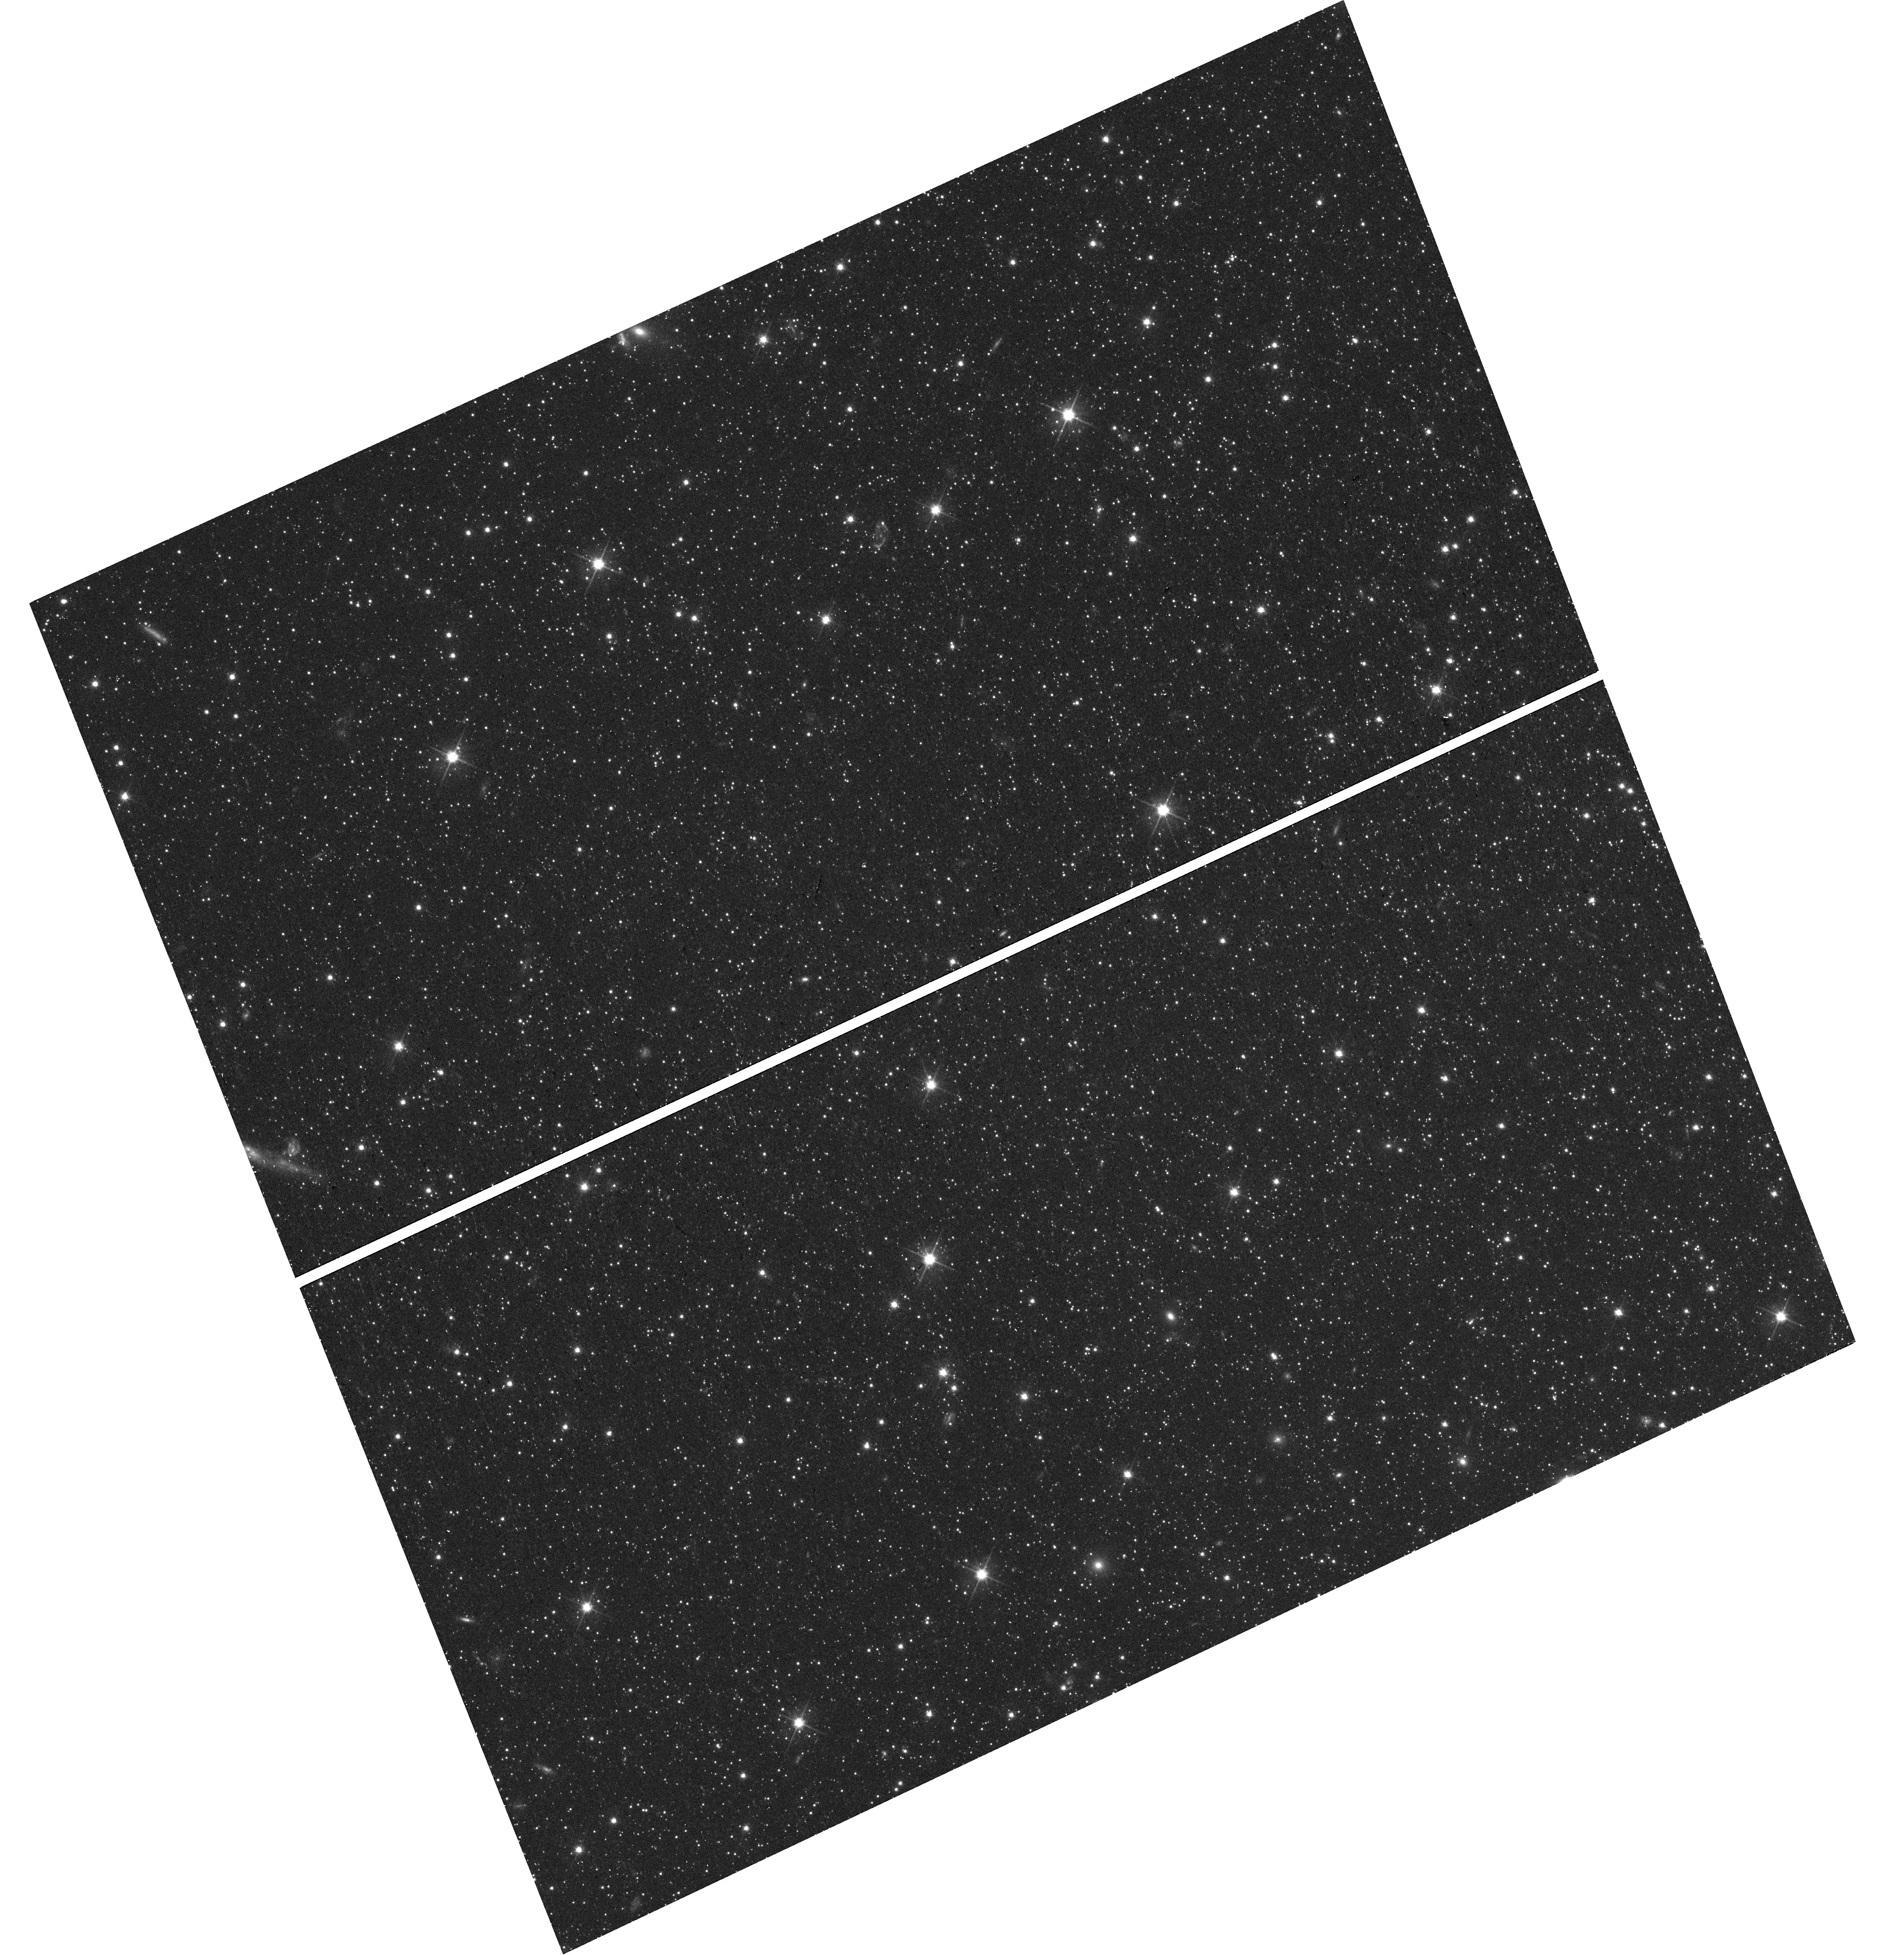
Target: field at RA 15.102°, Dec -33.725°. Instrument: WFC3/UVIS. Filter: F606W. Exposure: 16 min. Observation ID: hst_16737_72_wfc3_uvis_f606w_iemt72

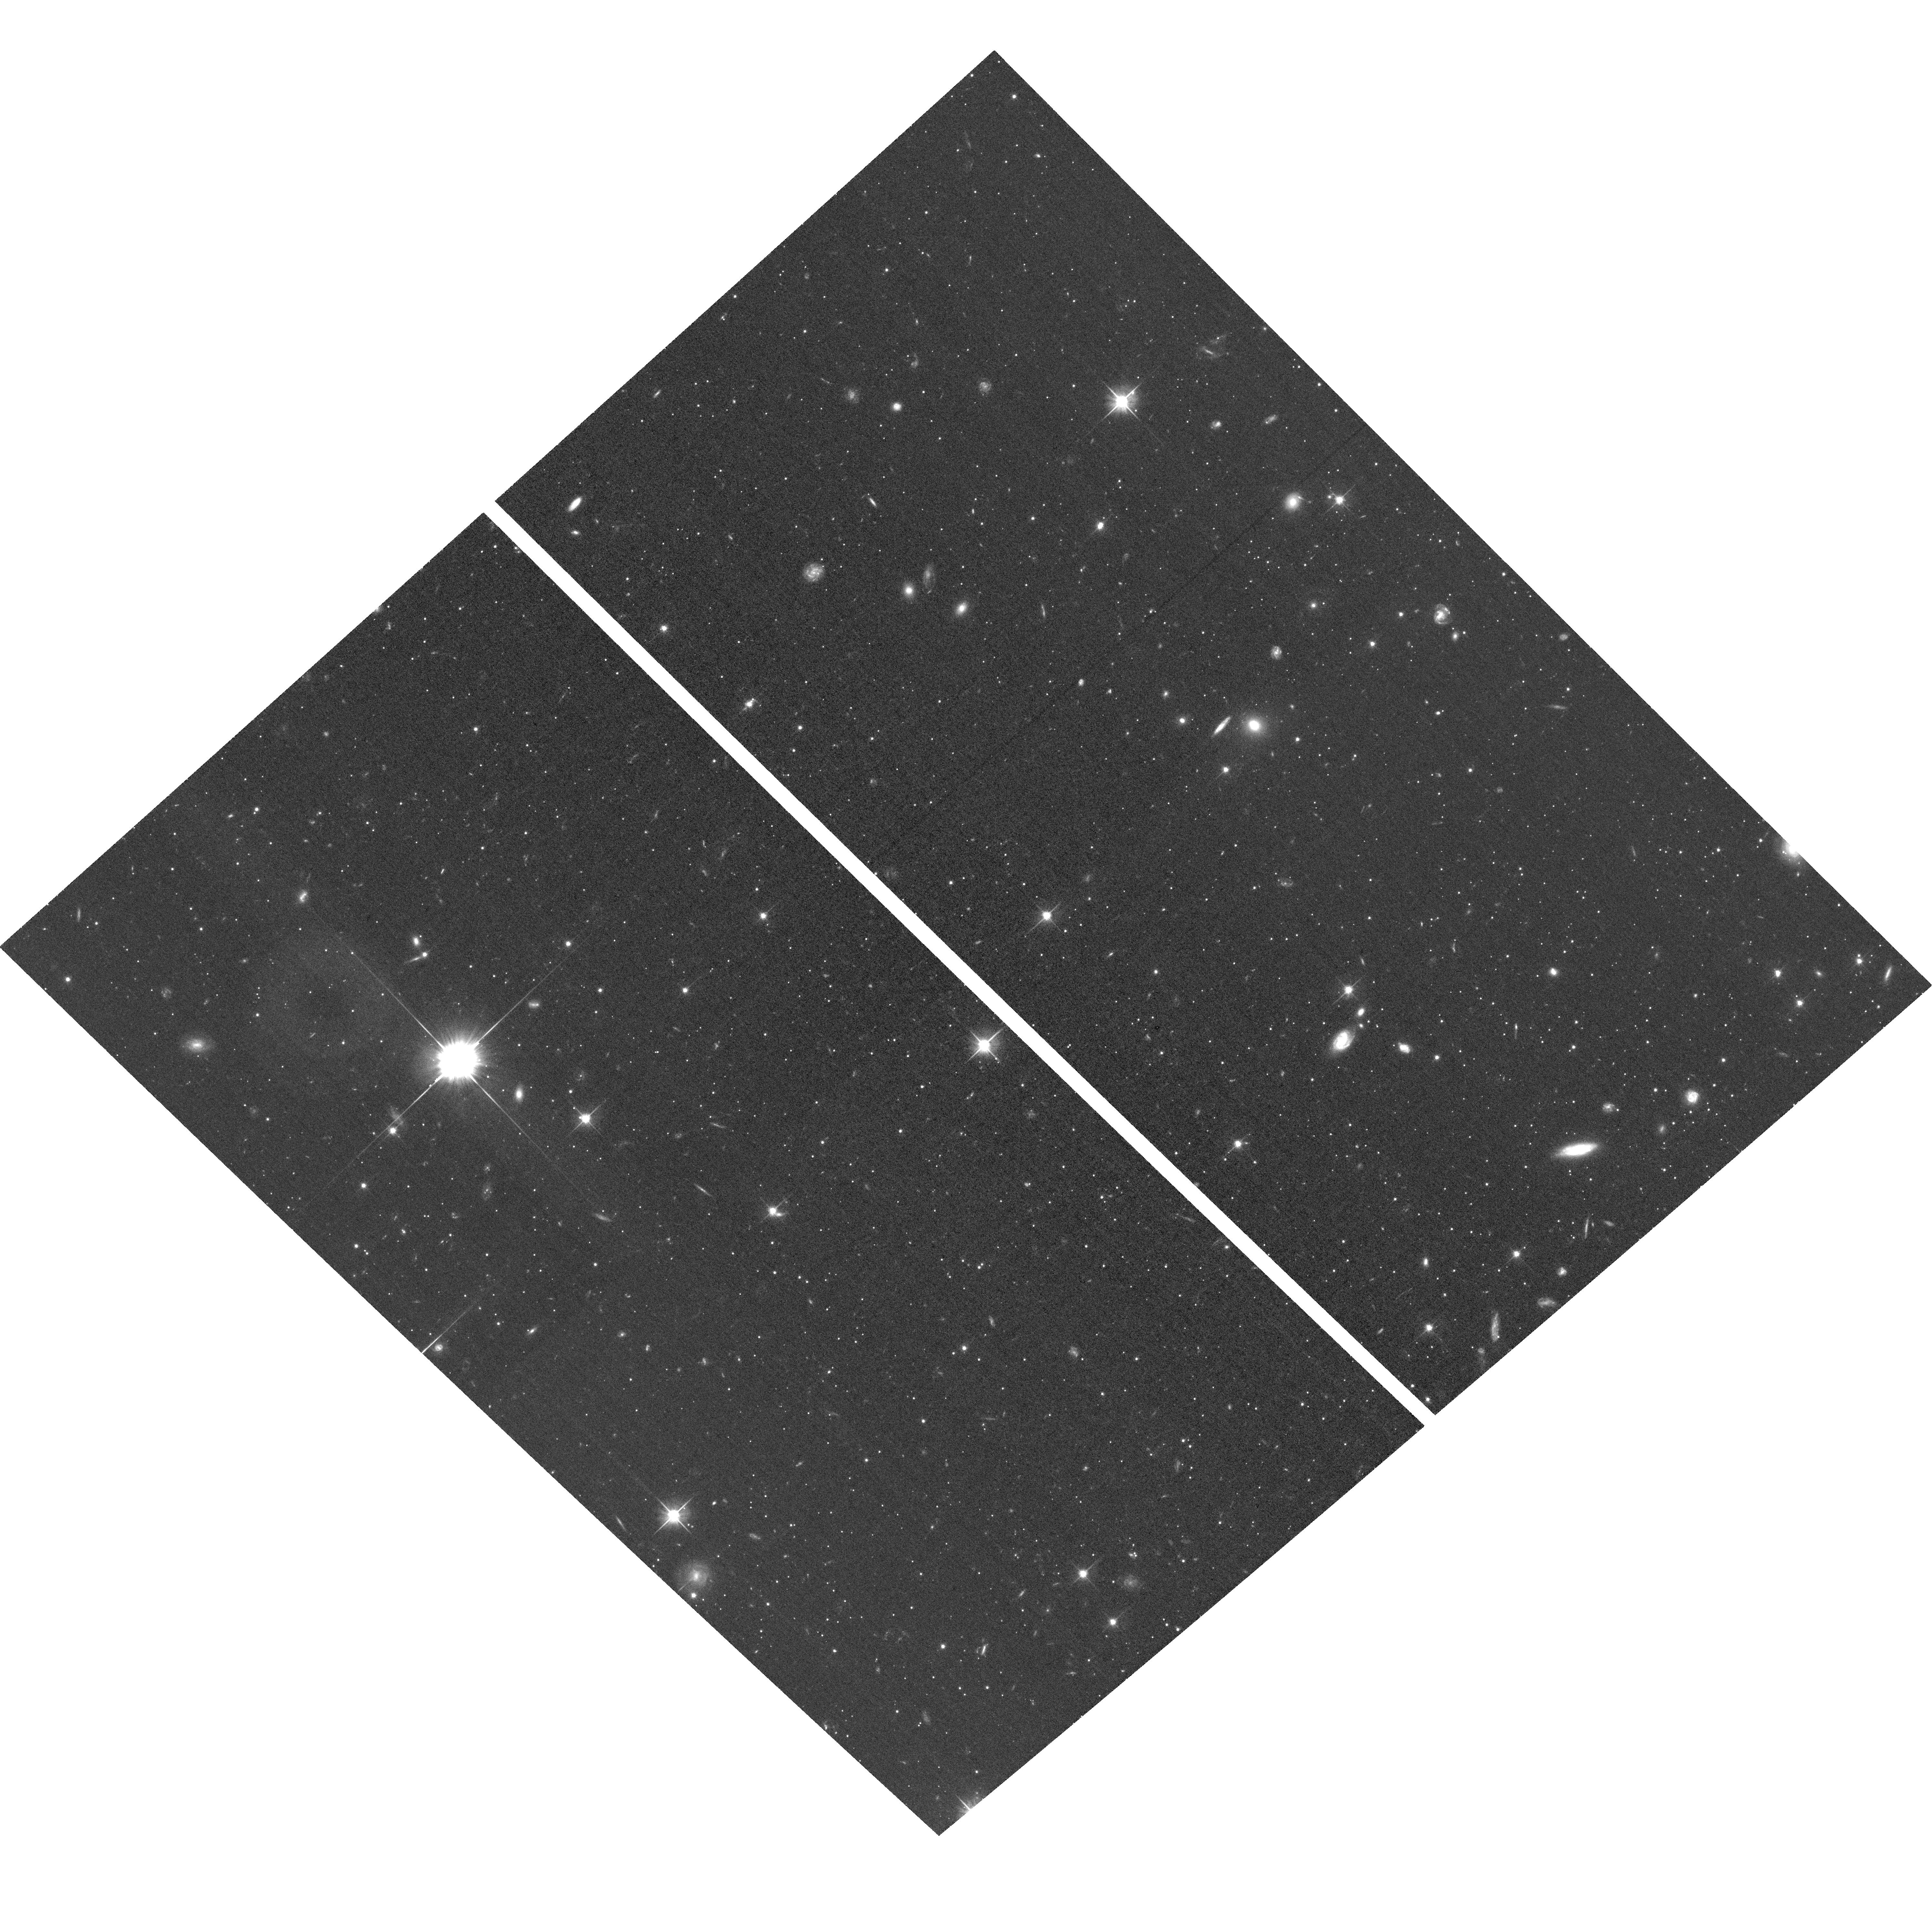
Target: DRACO-F2-90DEG. Instrument: ACS/WFC. Filter: F606W. Exposure: 36 min. Observation ID: hst_16737_54_acs_wfc_f606w_jemt54

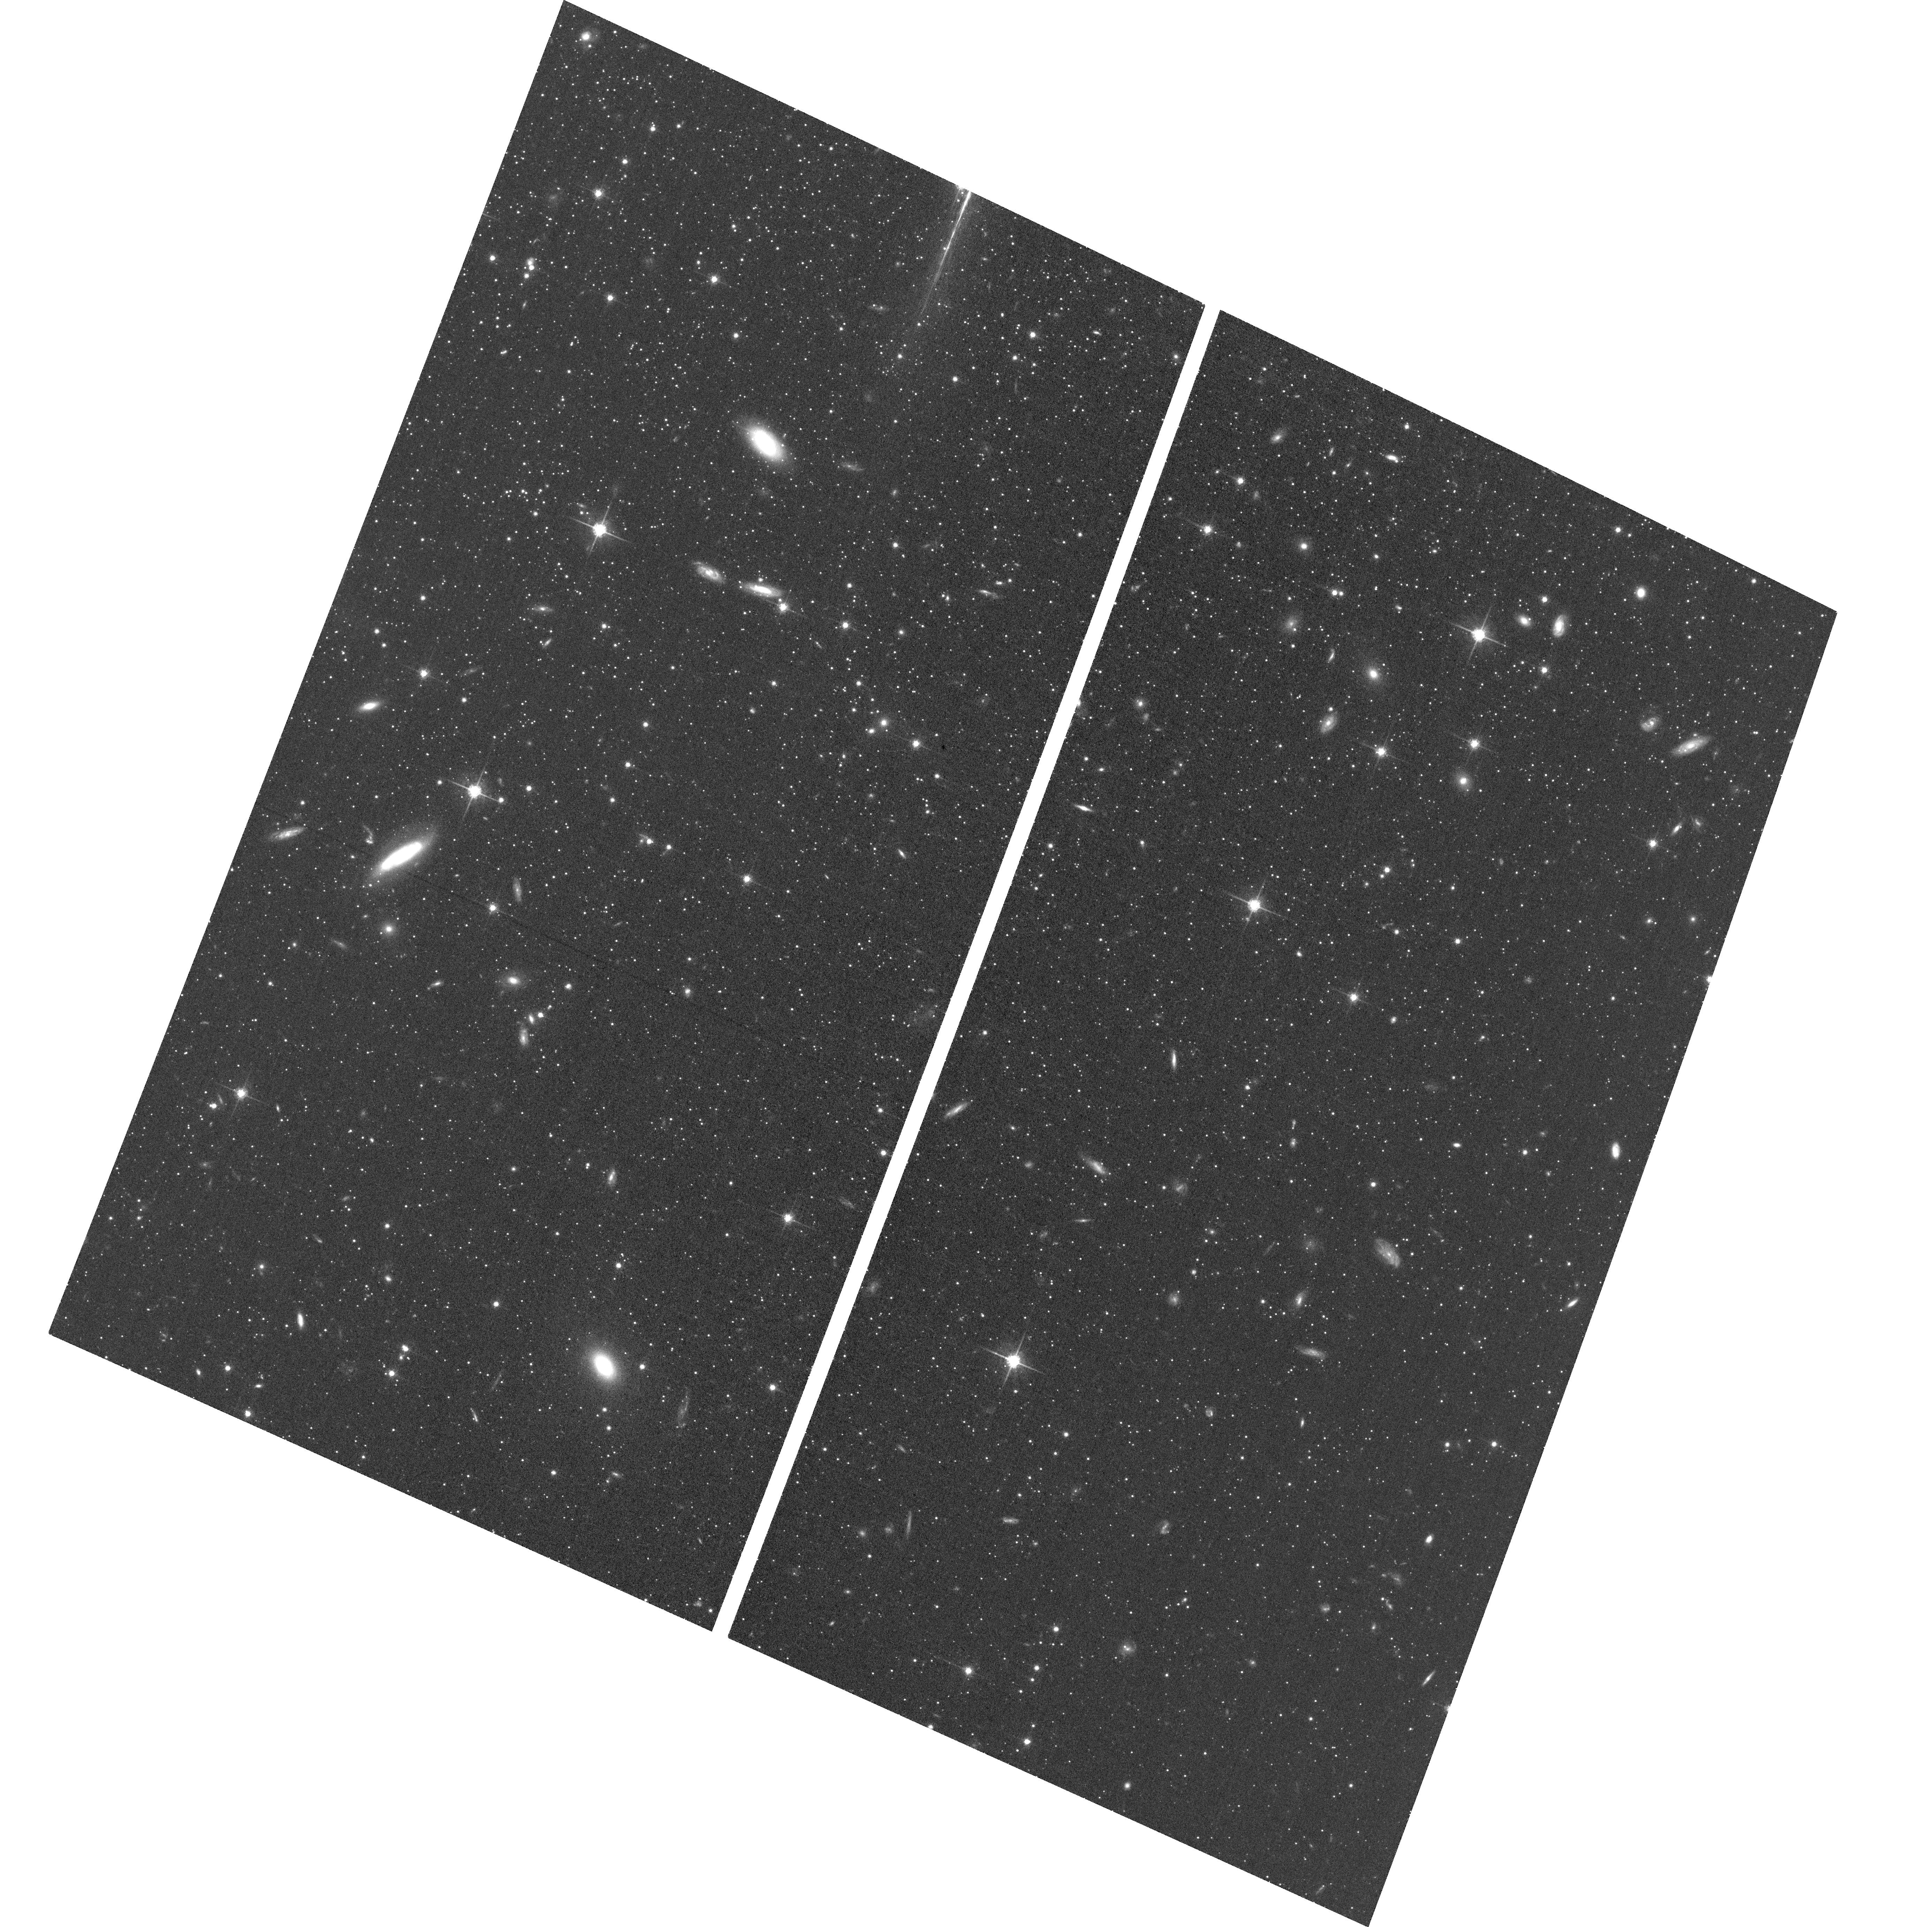
Target: SCULPTOR-F2-90DEG. Instrument: ACS/WFC. Filter: F775W. Exposure: 35 min. Observation ID: hst_16737_10_acs_wfc_f775w_jemt10

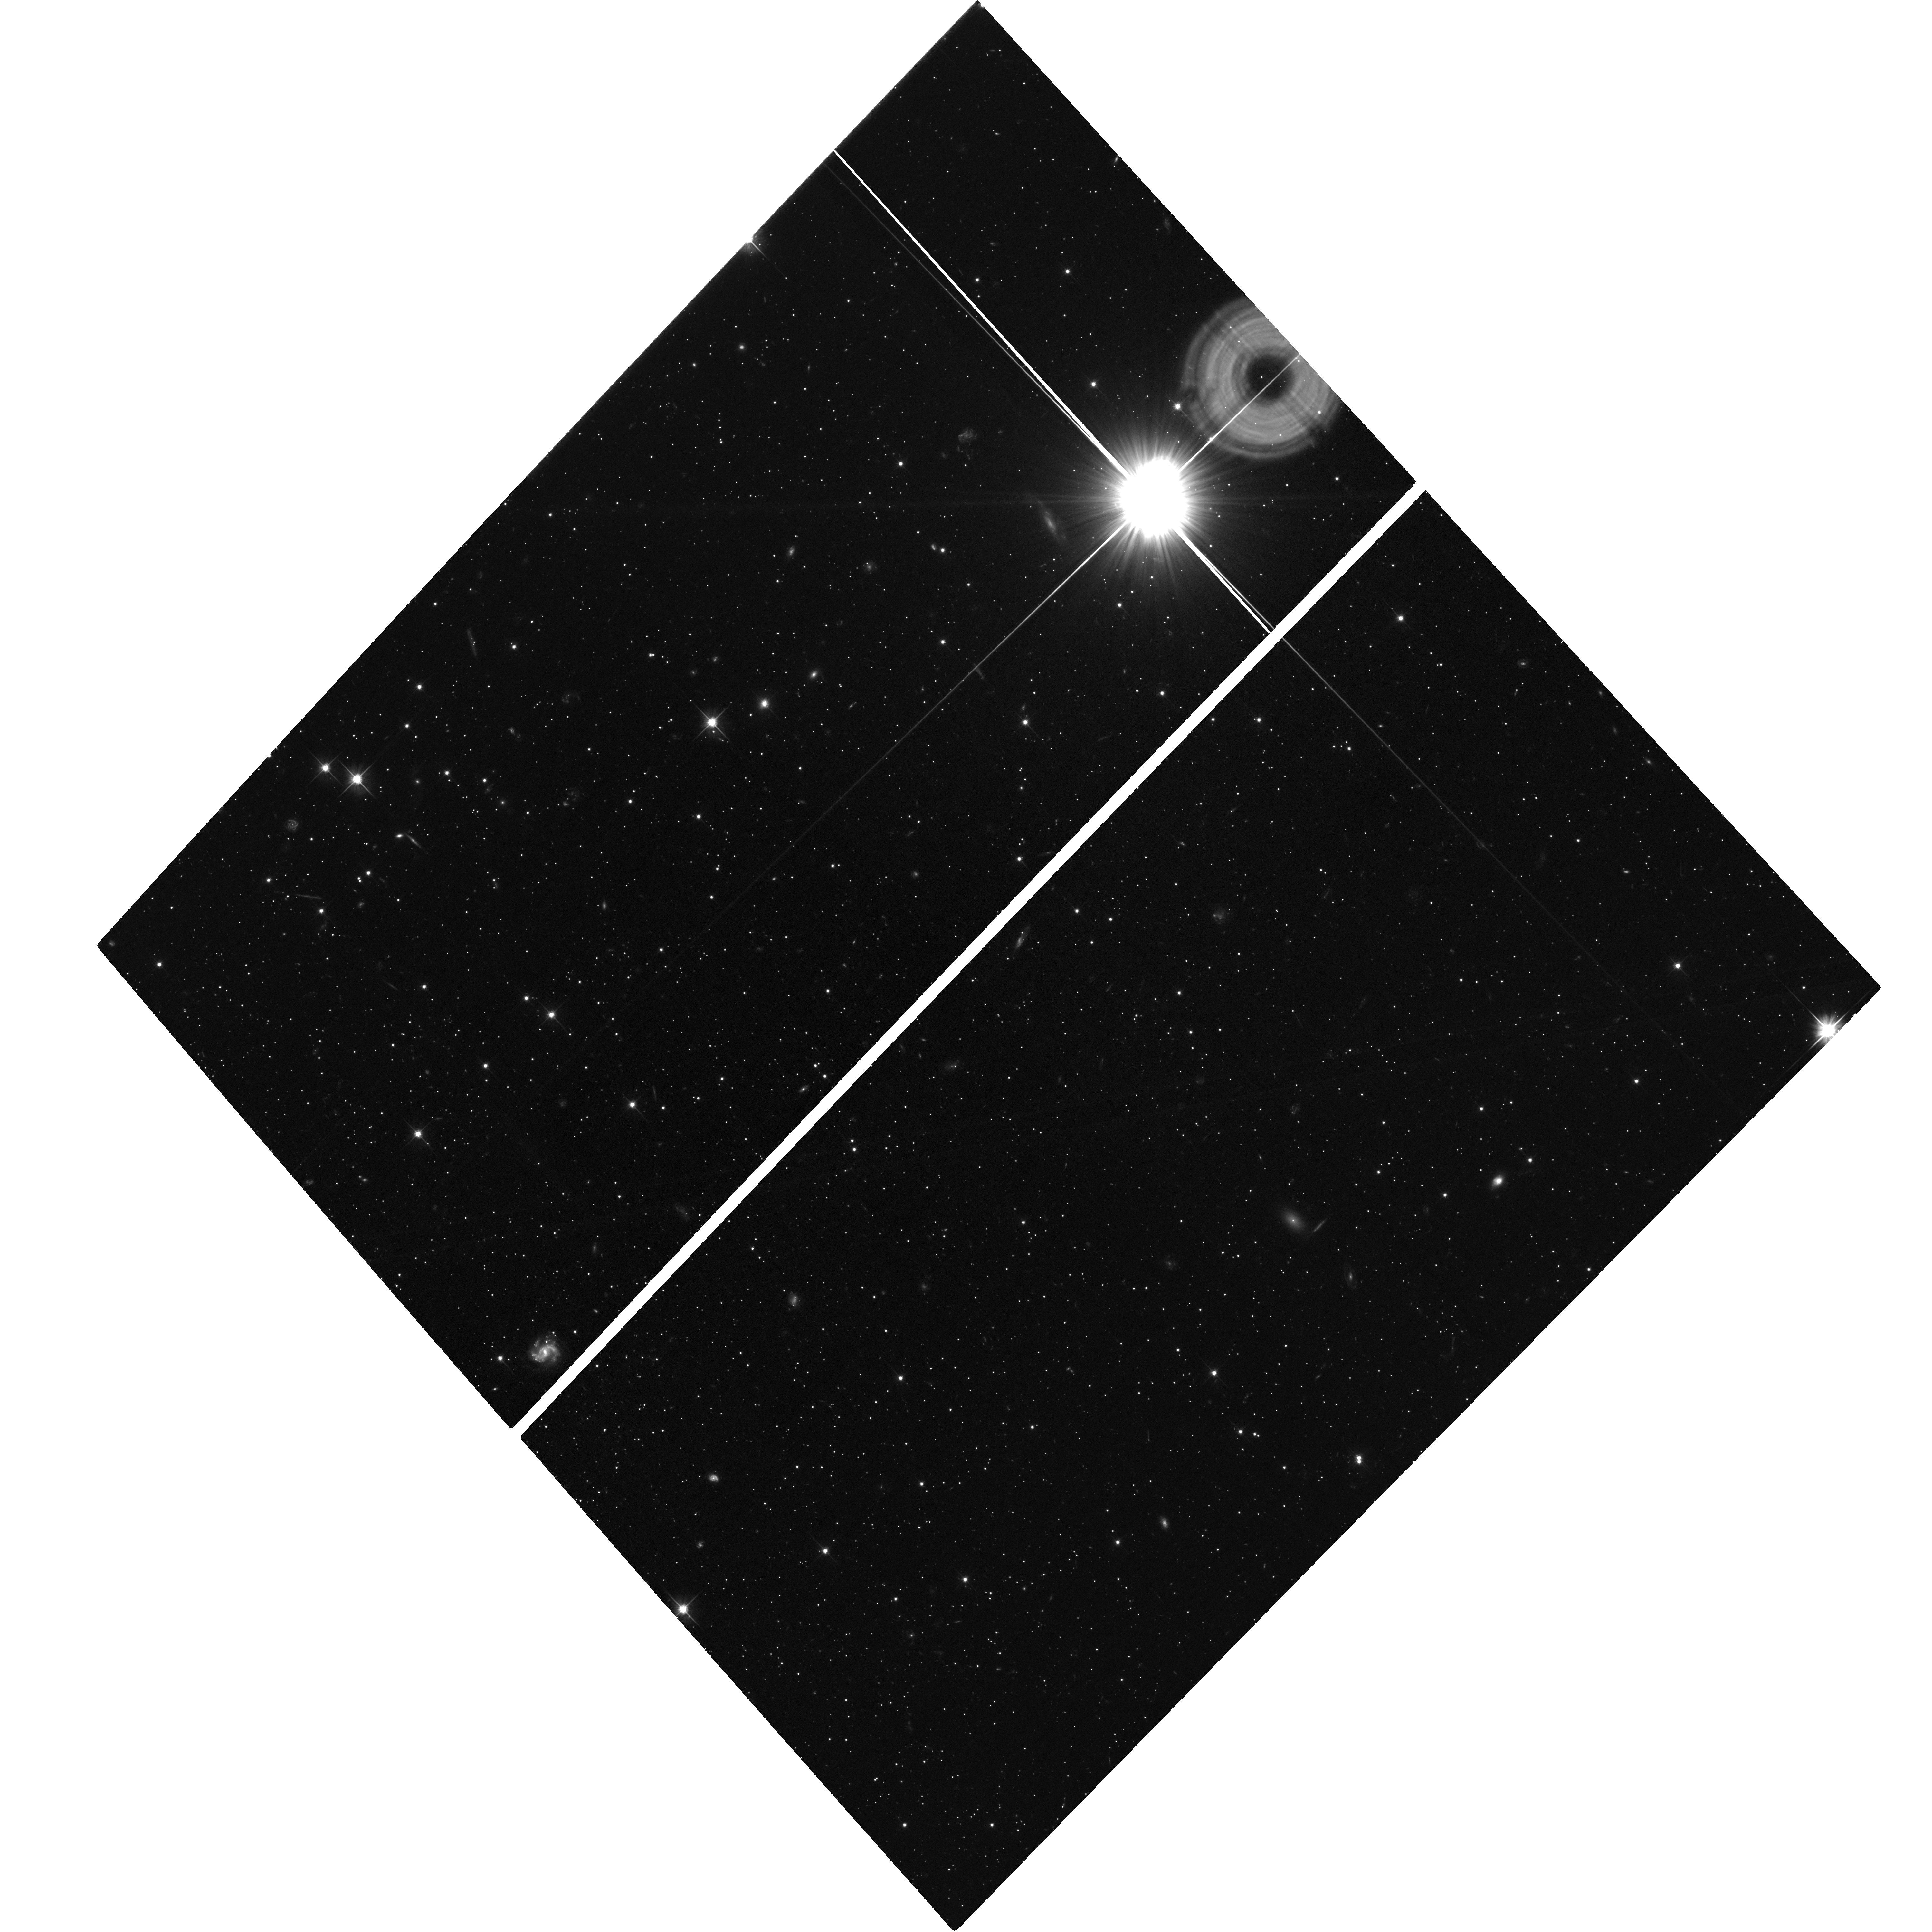
Target: DRACO-F3. Instrument: ACS/WFC. Filter: F606W. Exposure: 1.8 h. Observation ID: hst_16737_05_acs_wfc_f606w_jemt05

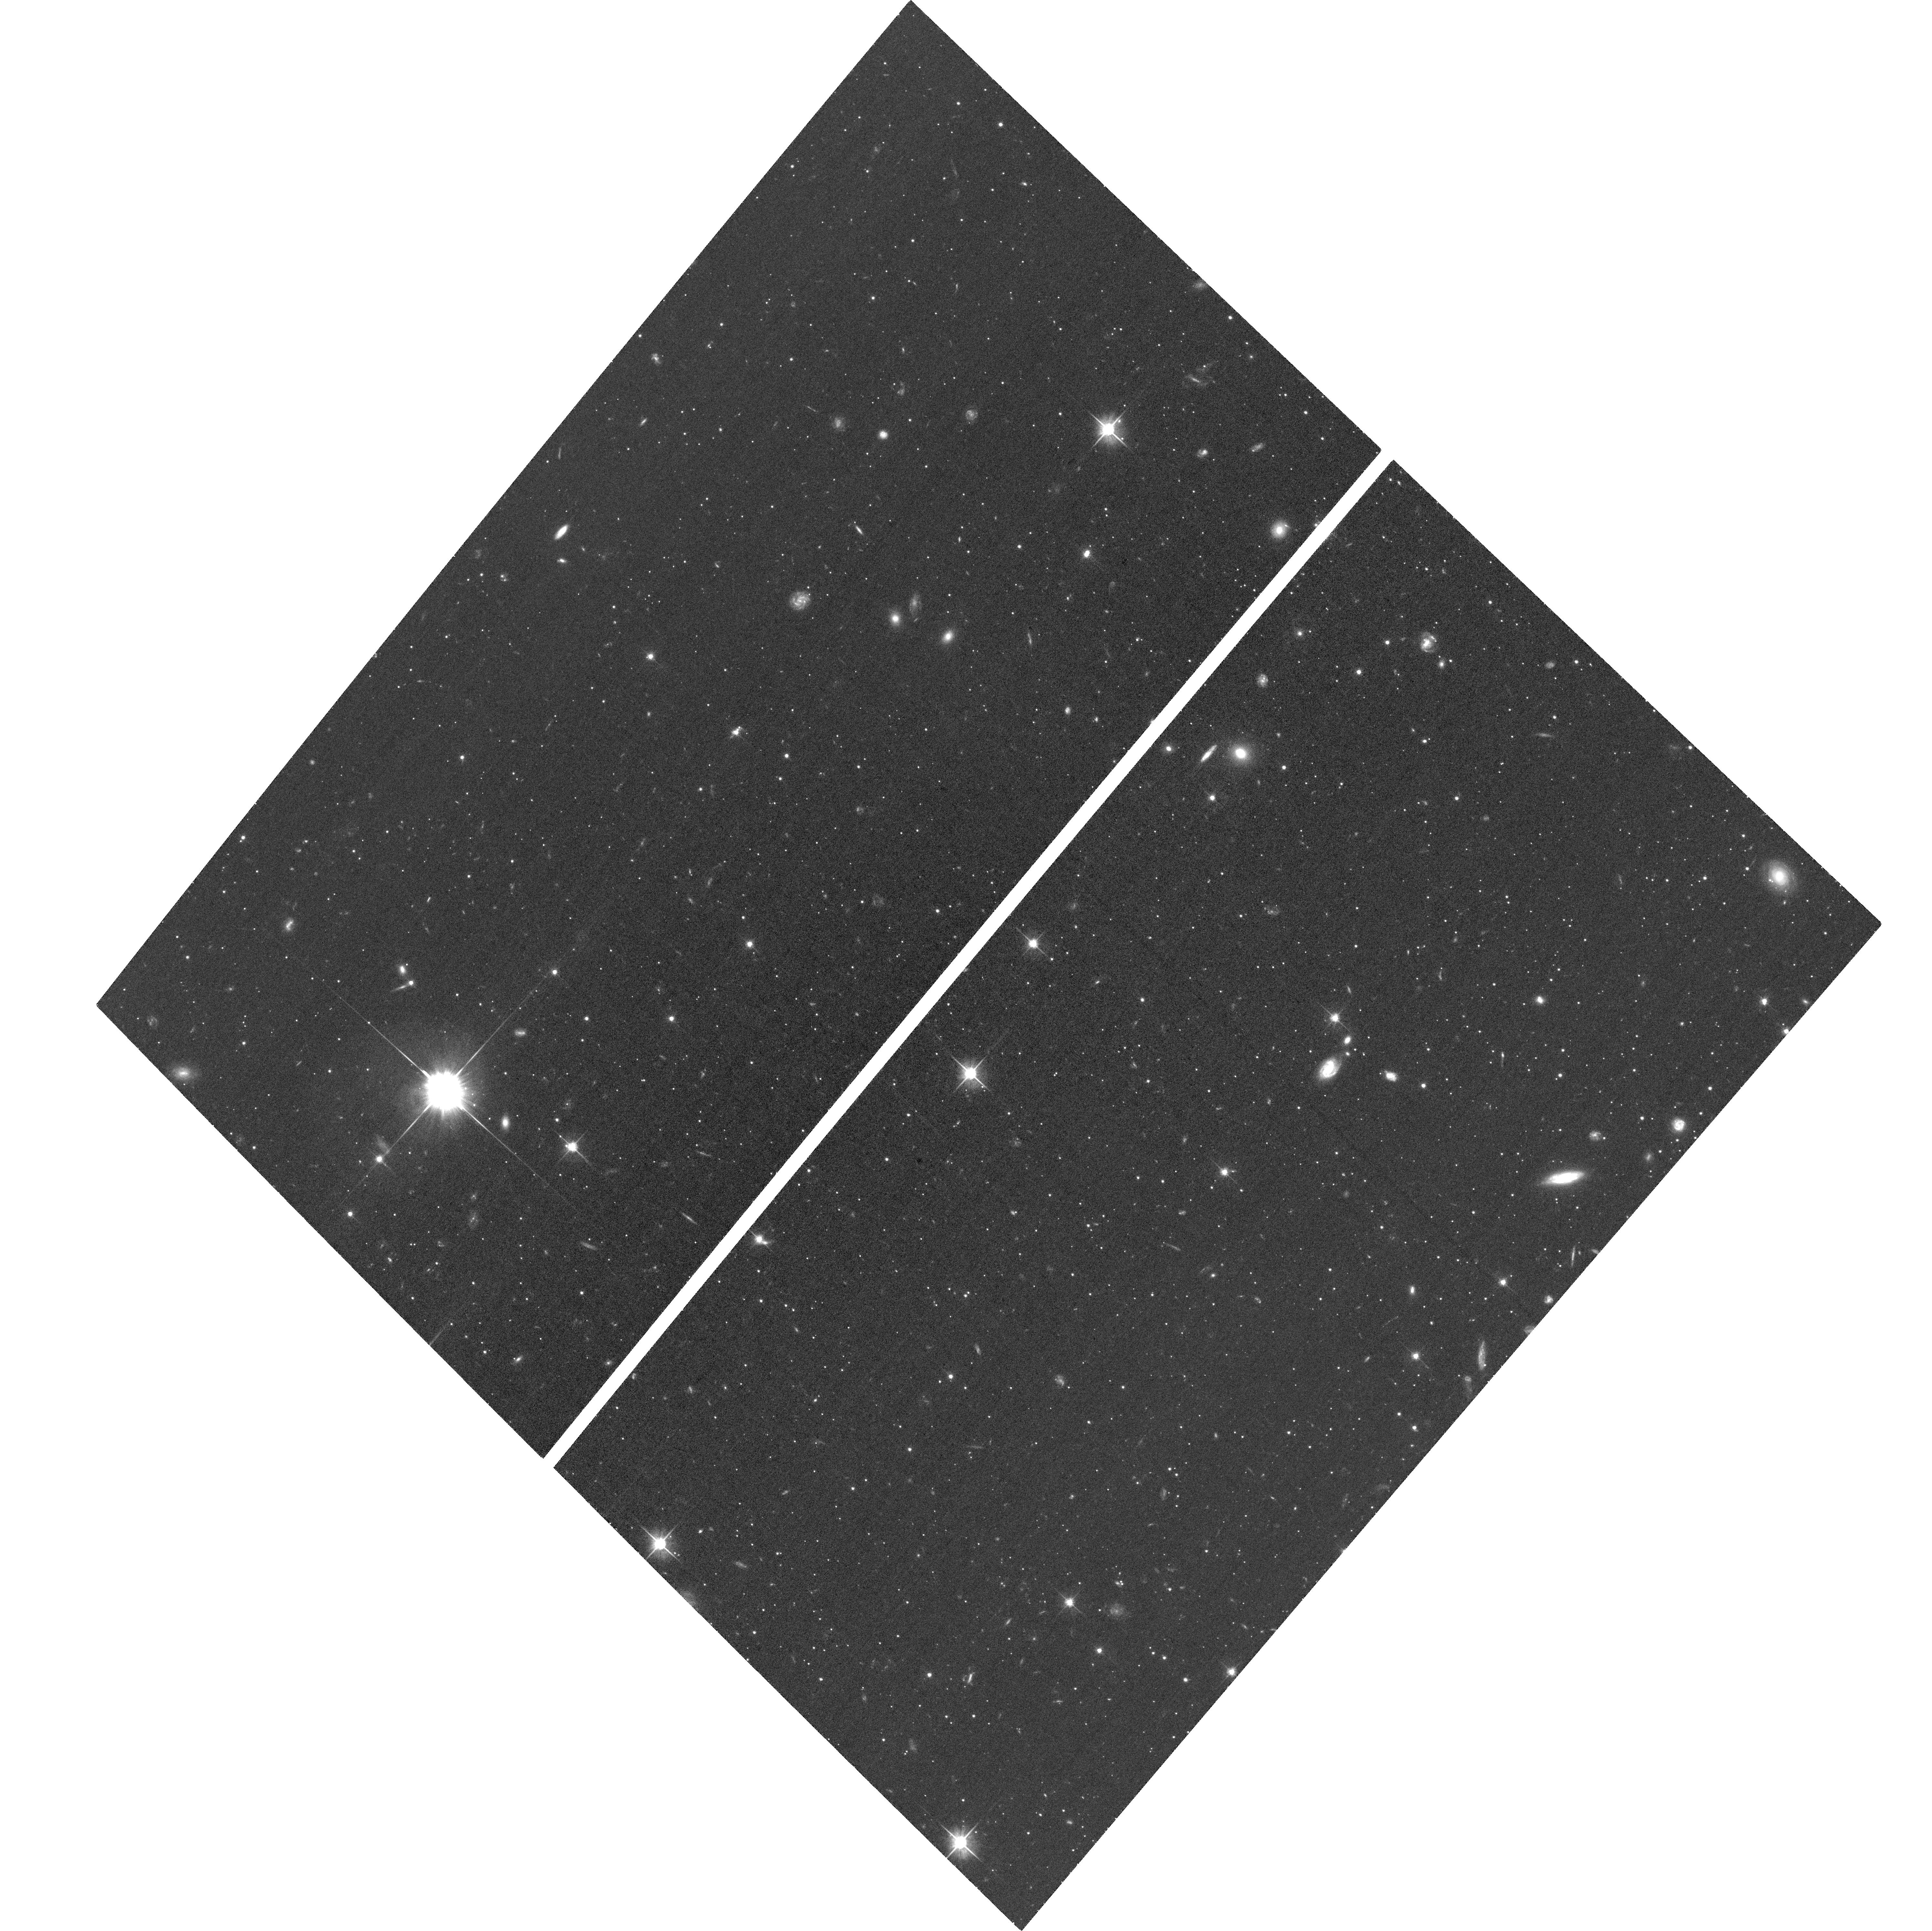
Target: DRACO-F2. Instrument: ACS/WFC. Filter: F606W. Exposure: 36 min. Observation ID: hst_16737_61_acs_wfc_f606w_jemt61

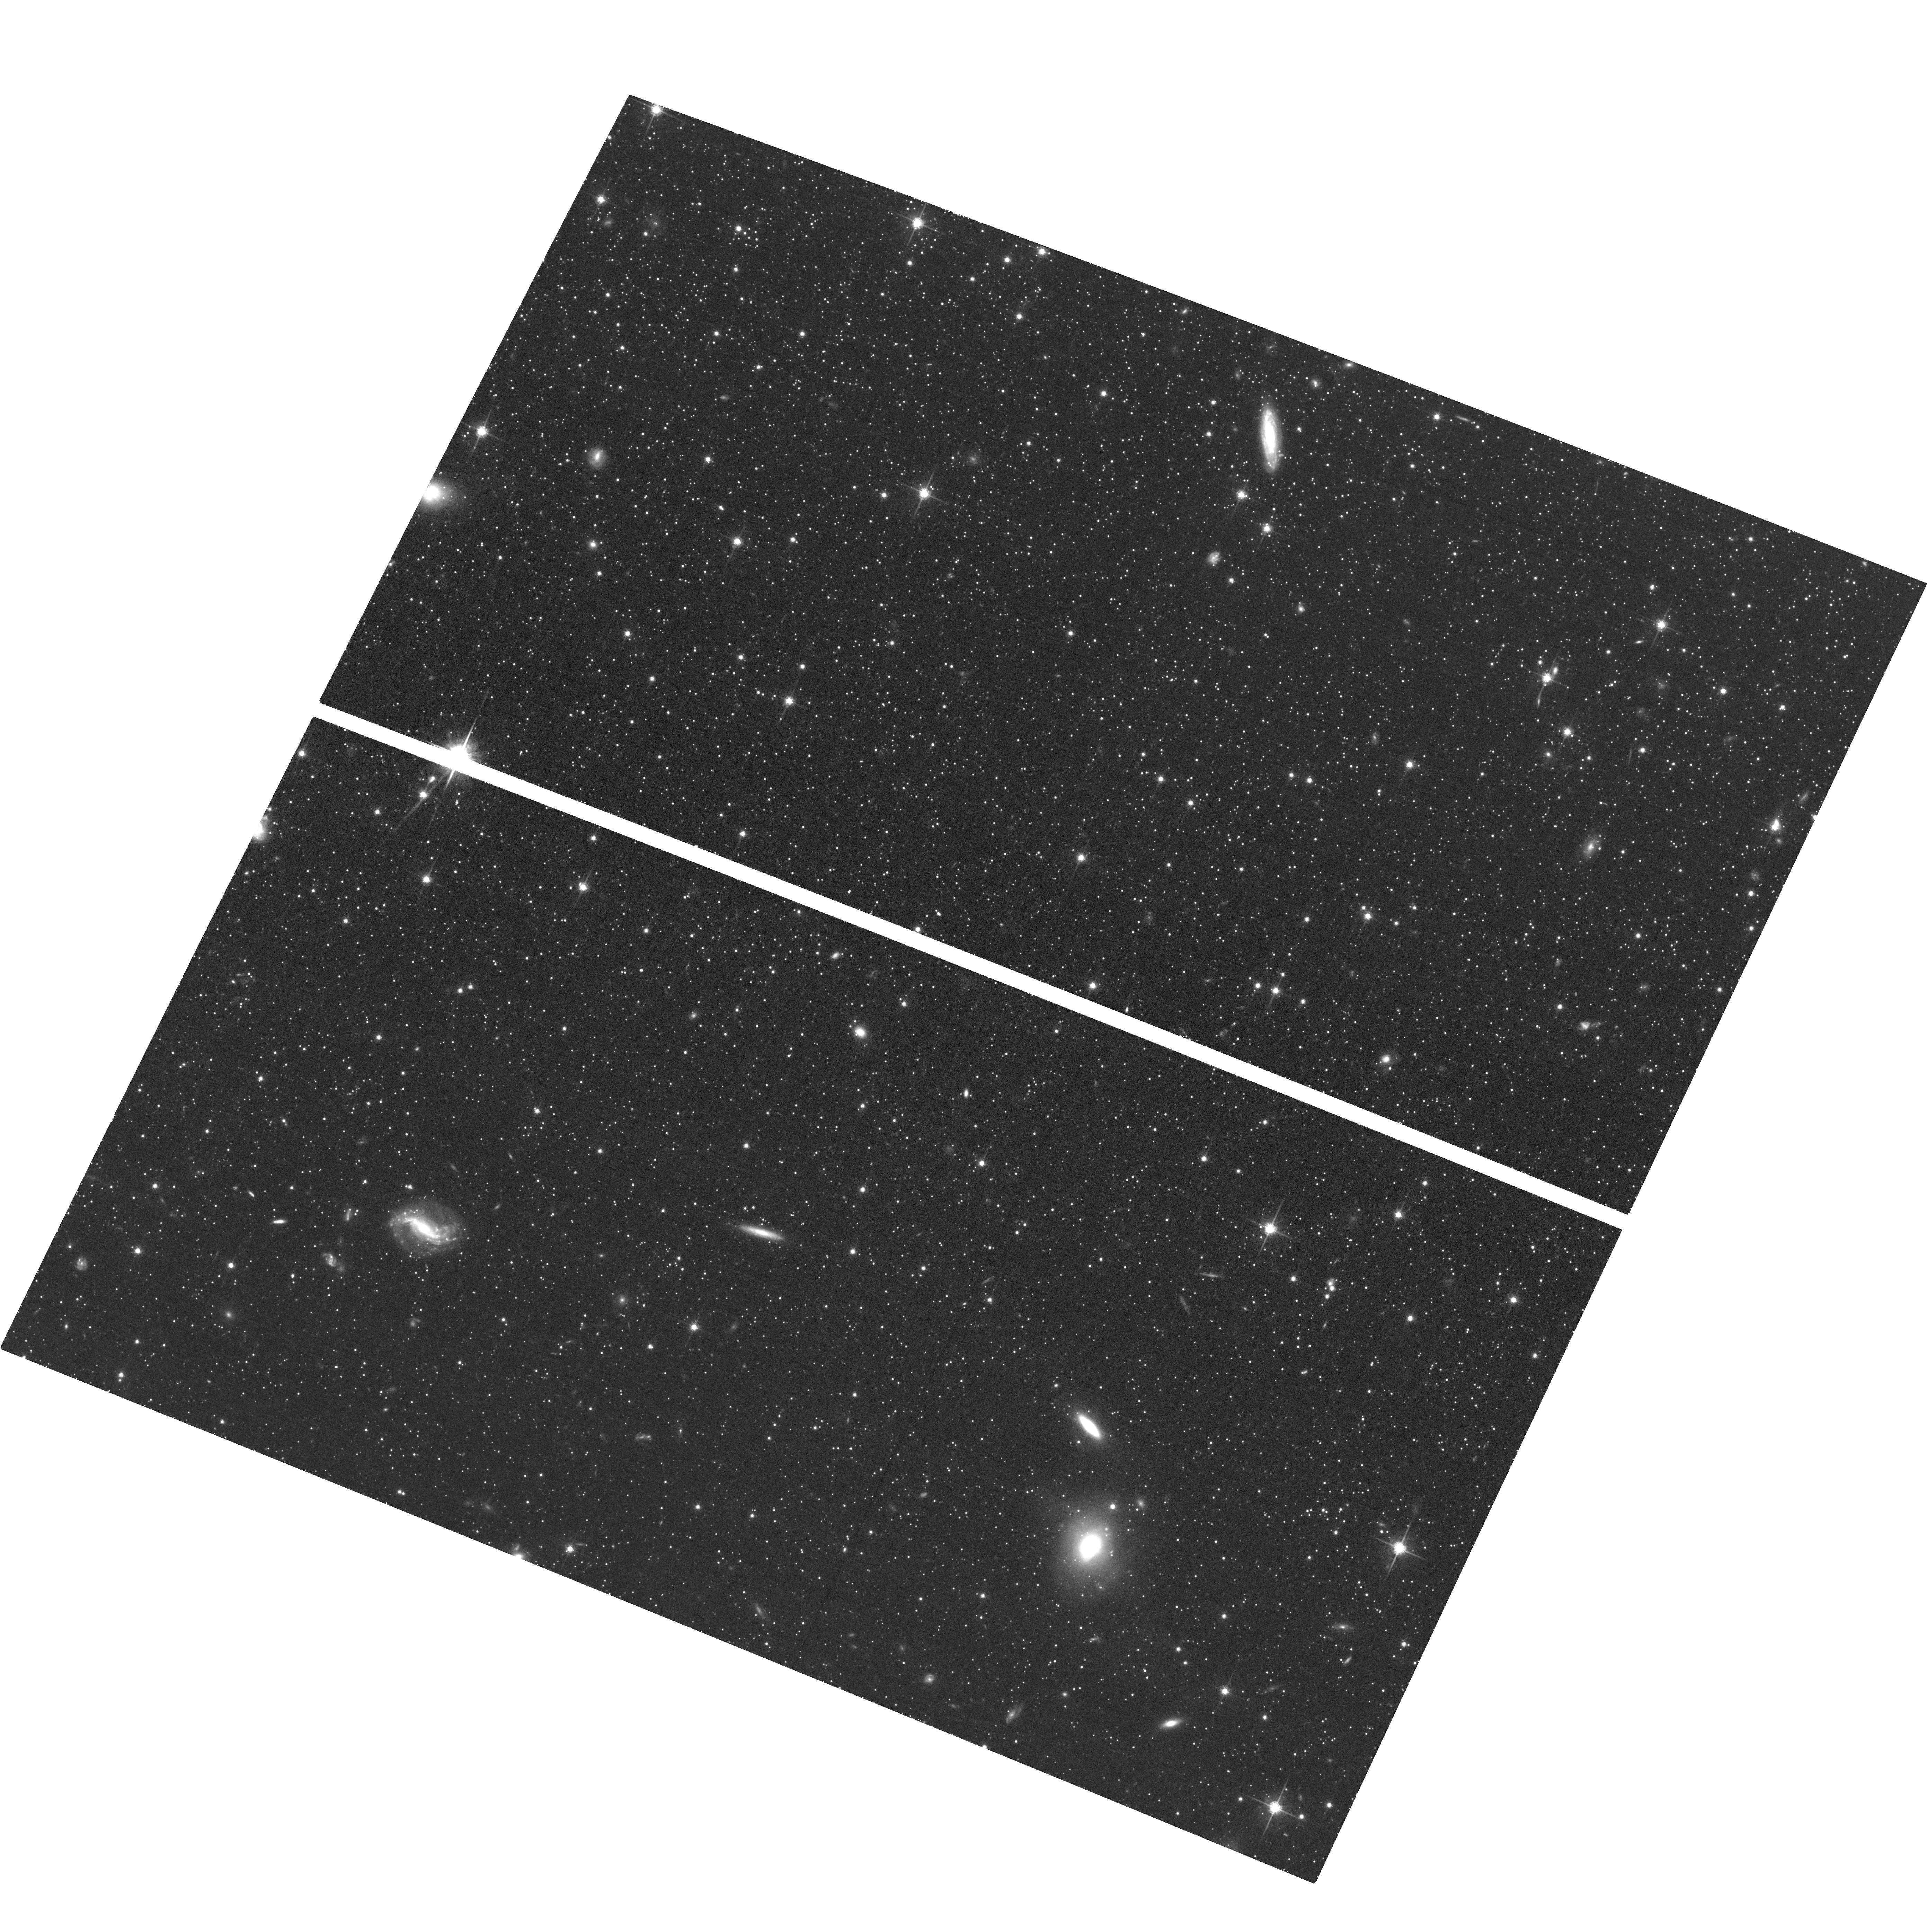
Target: SCULPTOR-F1. Instrument: ACS/WFC. Filter: F775W. Exposure: 33 min. Observation ID: hst_16737_73_acs_wfc_f775w_jemt73

Internal Proper Motion Kinematics of Dwarf Spheroidal Galaxies: Constraining the Density and Properties of Dark Matter (PI: Sohn, Sangmo Tony)

Determination of the mass density profiles of dwarf galaxies (and specifically whether there is a central core or cusp) provides a critical test of both the properties of dark matter (DM) and the physics of cosmological structure formation. The nearby classical dwarf spheroidal galaxies (dSphs) of the Milky Way yield some of the best dynamical constraints. While large line-of-sight velocity datasets exist (some thousand stars per galaxy), interpretation is hindered by the well-known mass vs. velocity-anisotropy degeneracy of stellar dynamics. This can be resolved with proper motion (PM) measurements that yield 3-D velocity information. This is beyond the reach of Gaia, given the small velocity dispersions of dSphs and the absence of bright stars. HST is the only observatory that can advance this problem, given its combination of photometric depth, high spatial resolution, and long time baselines. We propose to obtain HST imaging of five previously imaged fields in the nearby Draco and Sculptor dSphs, to obtain high-accuracy PMs for thousands of stars in these galaxies. This provides a direct determination of their velocity anisotropy profiles, and combined with dynamical models, tightly constrains the slopes of their DM density profiles. The results will give unique constraints on both the nature of DM, and the physical mechanisms that shape DM density profiles in galaxies. No comparable measurements exist to date. The proposed program therefore shows how HST can still be used, after 30 years in orbit, to tackle unanswered fundamental questions in astrophysics.